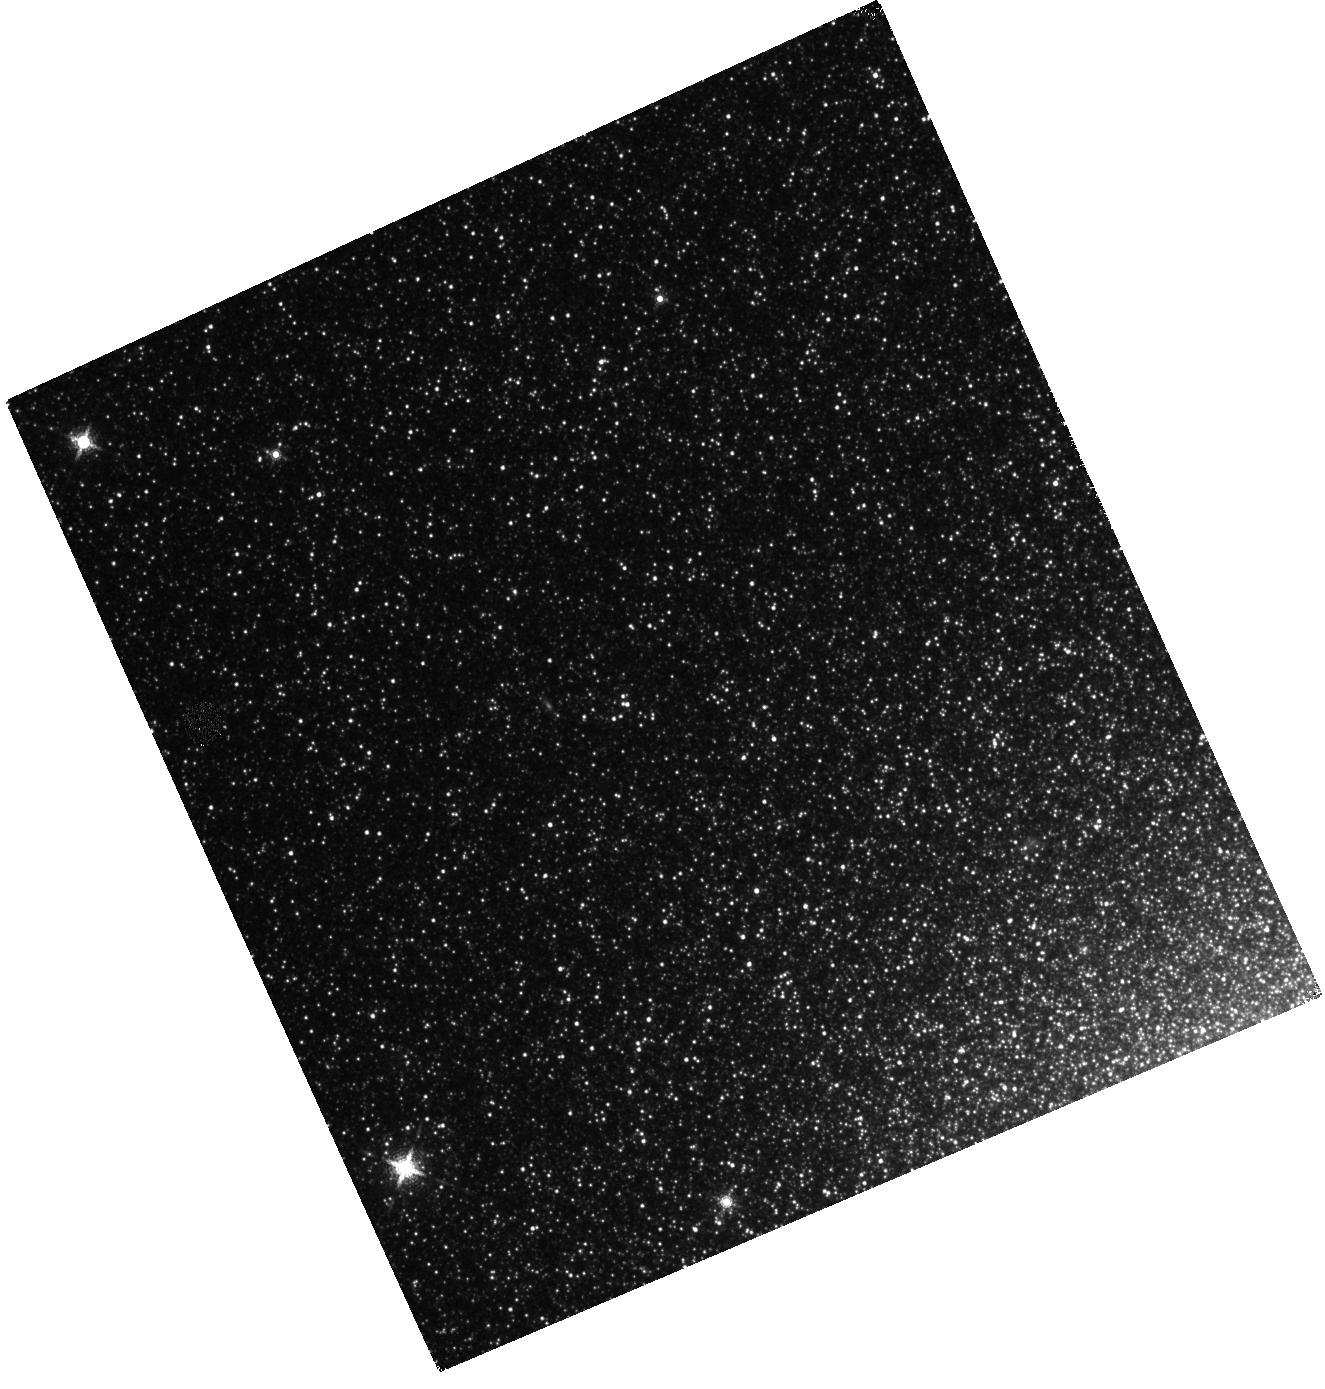
Target: M32-FIELD1
Instrument: WFC3/IR
Filter: F153M
Exposure: 13 min
Observation ID: hst_15952_01_wfc3_ir_f153m_ie3501

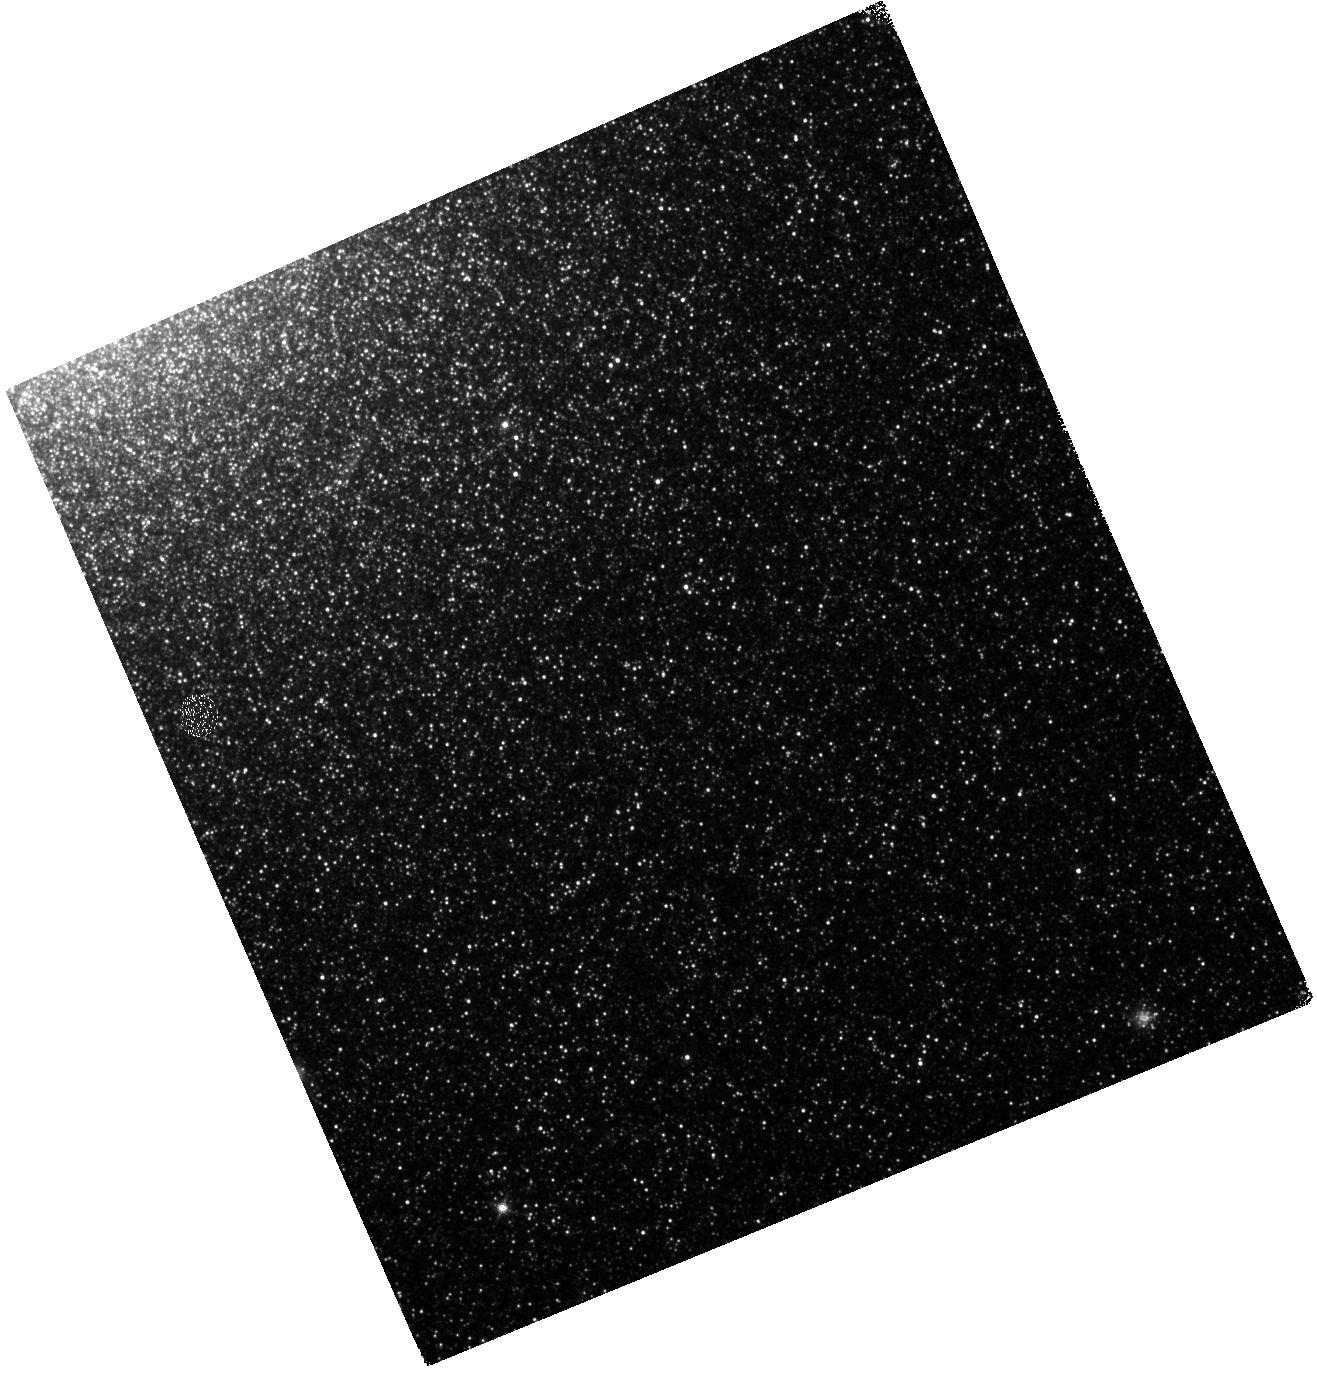
Target: M32-FIELD3
Instrument: WFC3/IR
Filter: F139M
Exposure: 14 min
Observation ID: hst_15952_06_wfc3_ir_f139m_ie3506

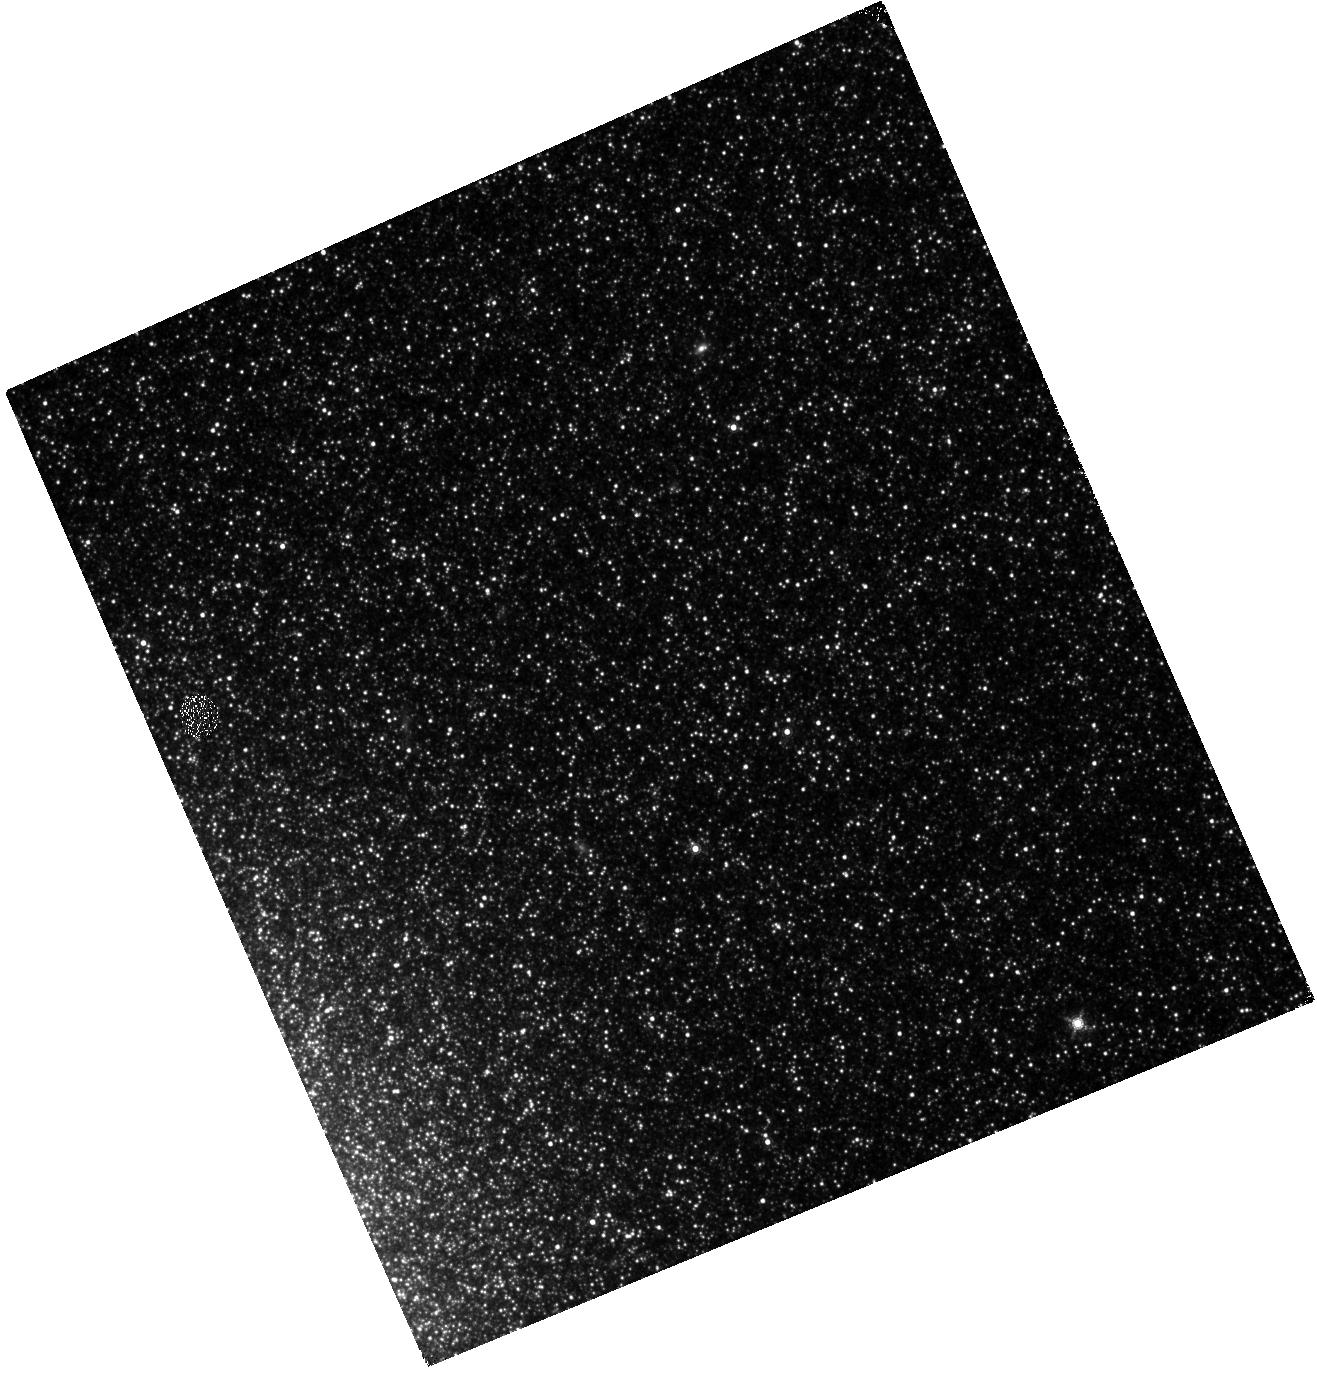
Target: M32-FIELD2
Instrument: WFC3/IR
Filter: F153M
Exposure: 13 min
Observation ID: hst_15952_05_wfc3_ir_f153m_ie3505

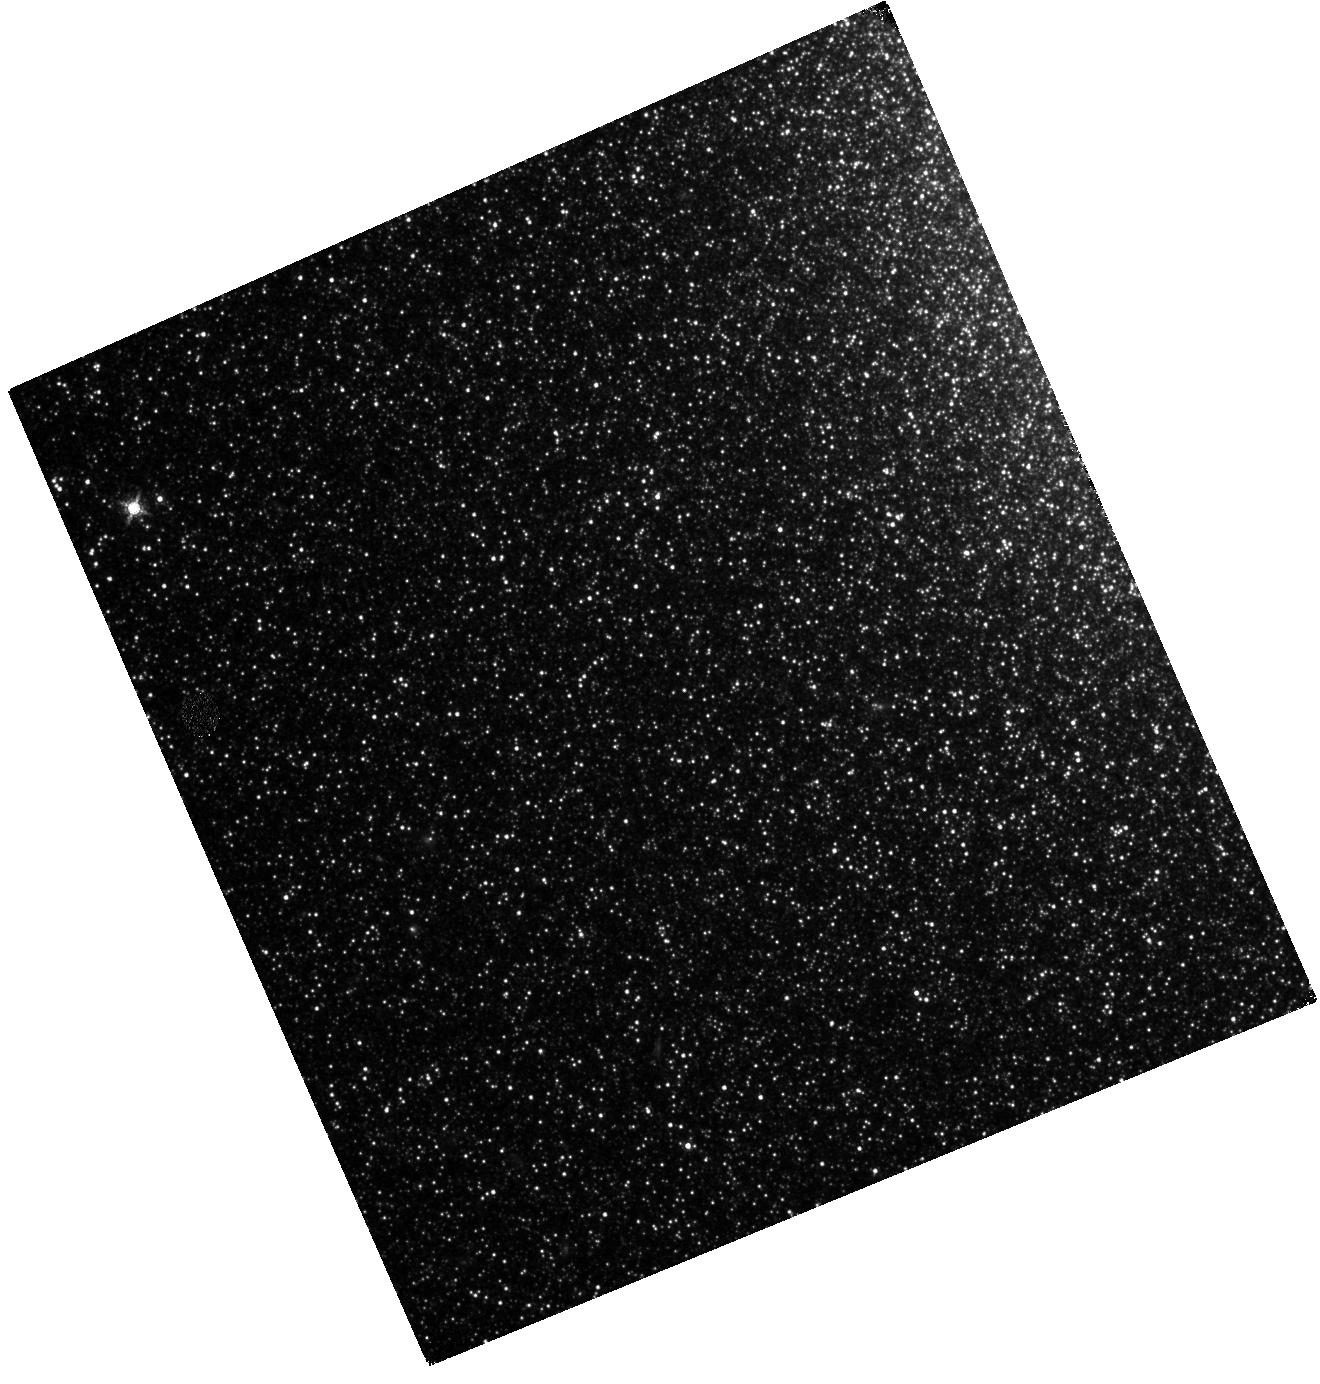
Target: M32-FIELD4
Instrument: WFC3/IR
Filter: F153M
Exposure: 13 min
Observation ID: hst_15952_07_wfc3_ir_f153m_ie3507

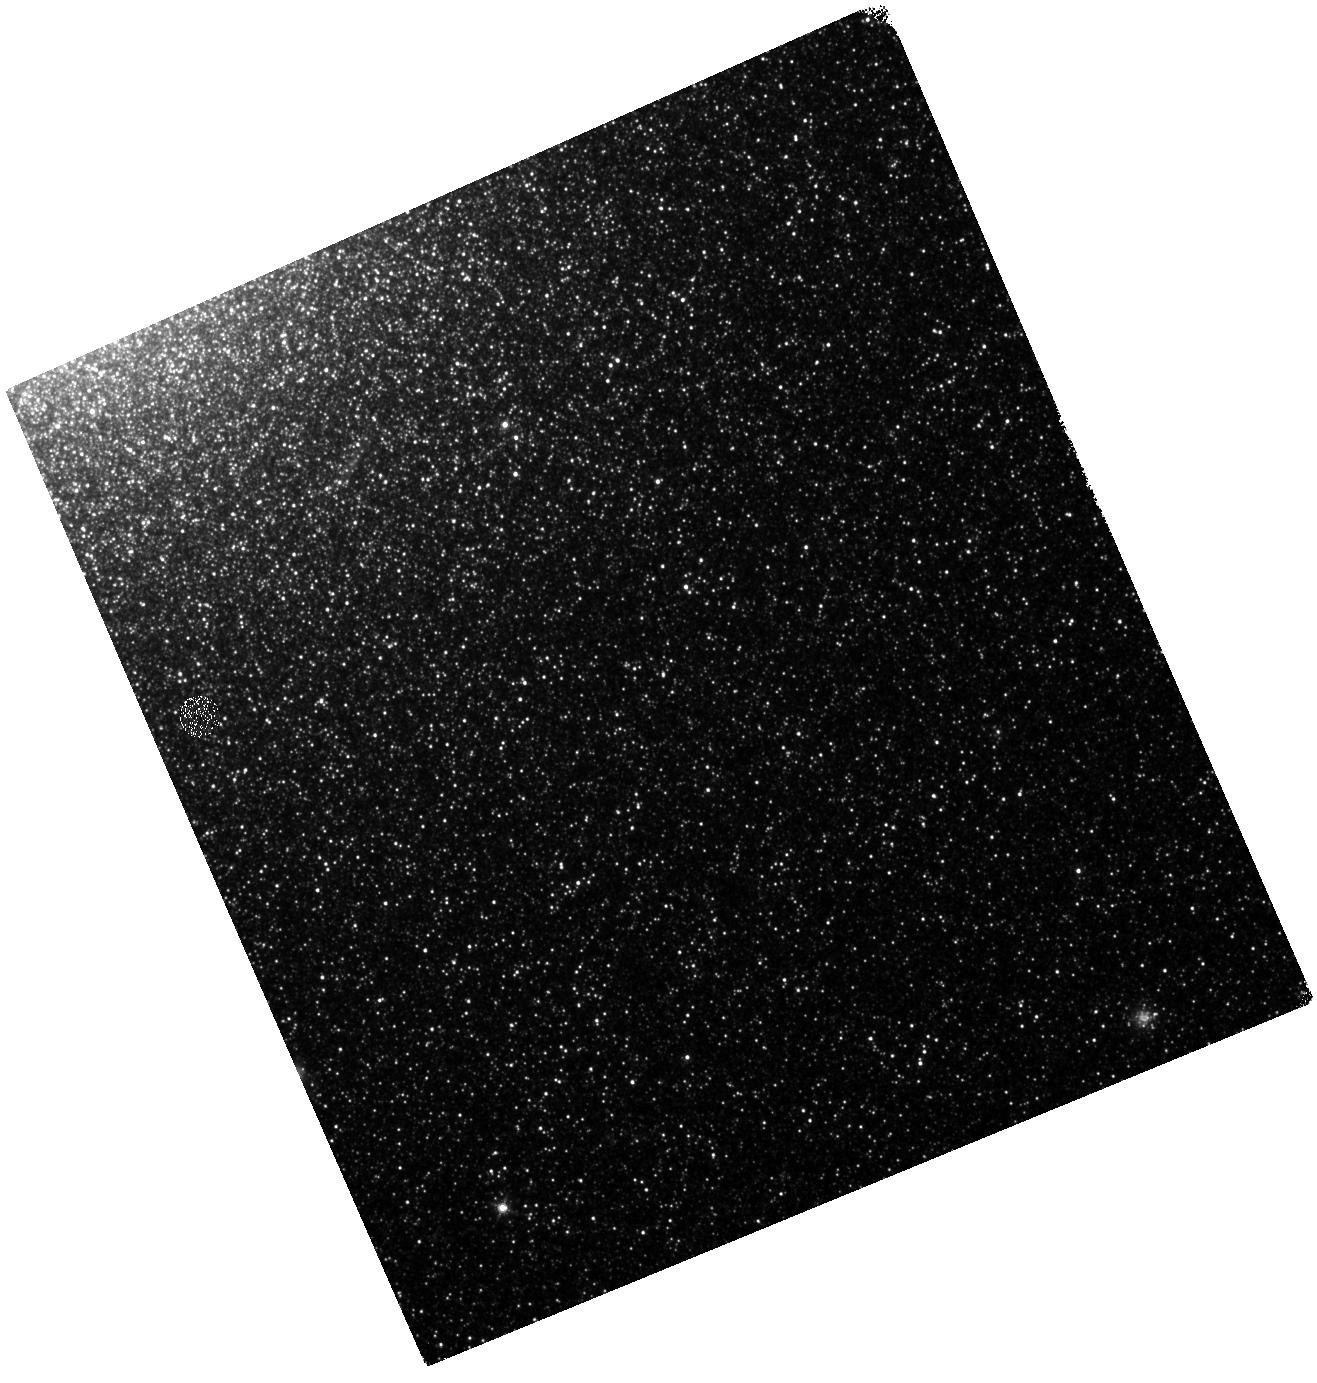
Target: M32-FIELD3
Instrument: WFC3/IR
Filter: F127M
Exposure: 13 min
Observation ID: hst_15952_06_wfc3_ir_f127m_ie3506

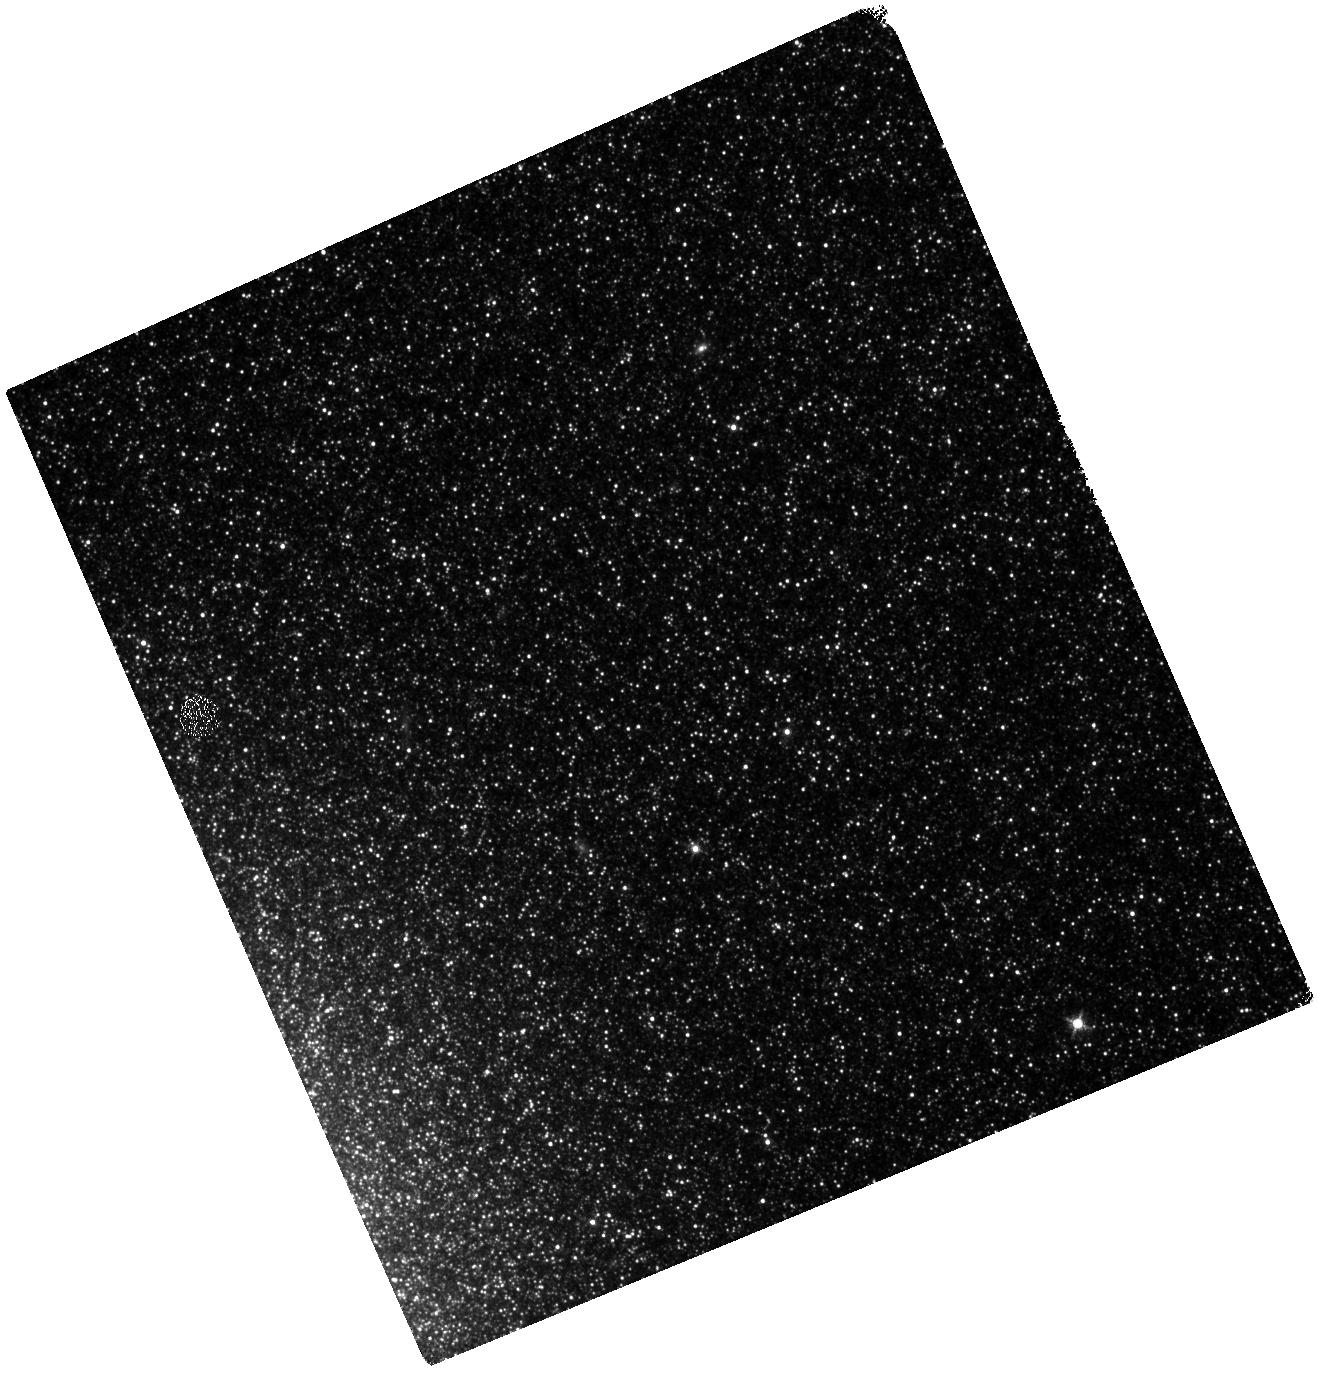
Target: M32-FIELD2
Instrument: WFC3/IR
Filter: F127M
Exposure: 13 min
Observation ID: hst_15952_05_wfc3_ir_f127m_ie3505

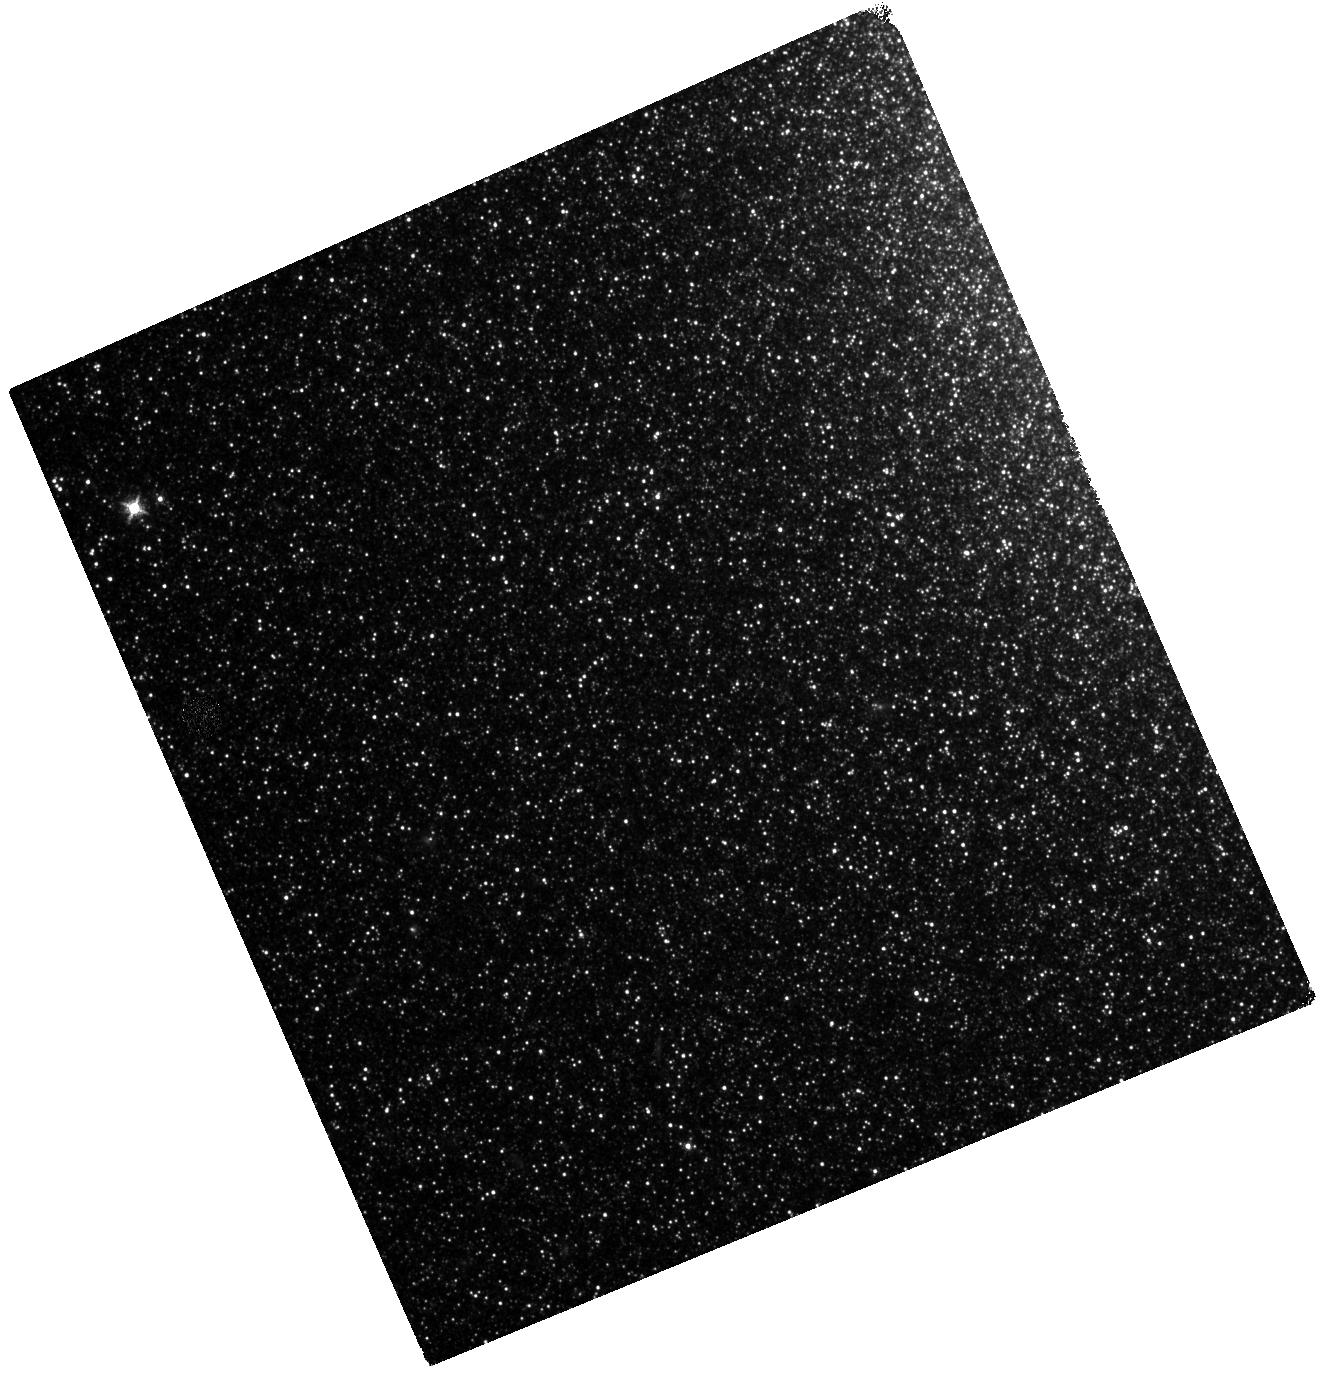
Target: M32-FIELD4
Instrument: WFC3/IR
Filter: F127M
Exposure: 13 min
Observation ID: hst_15952_07_wfc3_ir_f127m_ie3507

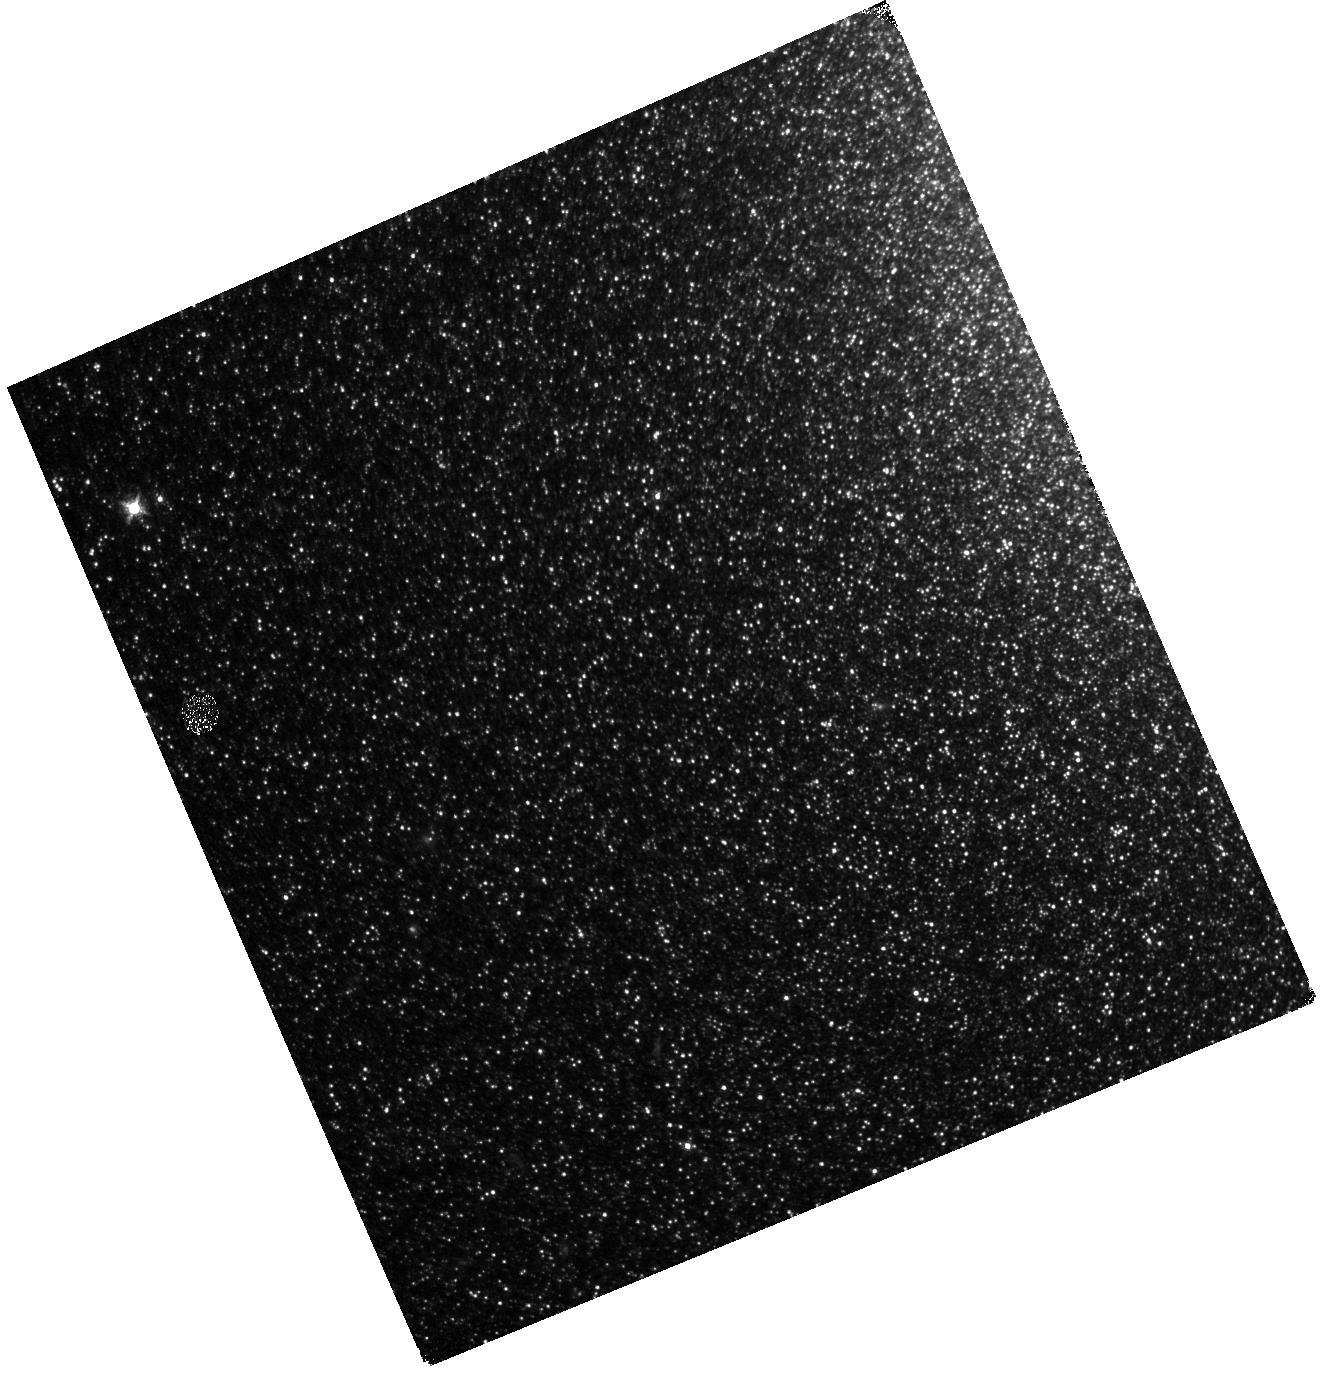
Target: M32-FIELD4
Instrument: WFC3/IR
Filter: F139M
Exposure: 14 min
Observation ID: hst_15952_07_wfc3_ir_f139m_ie3507

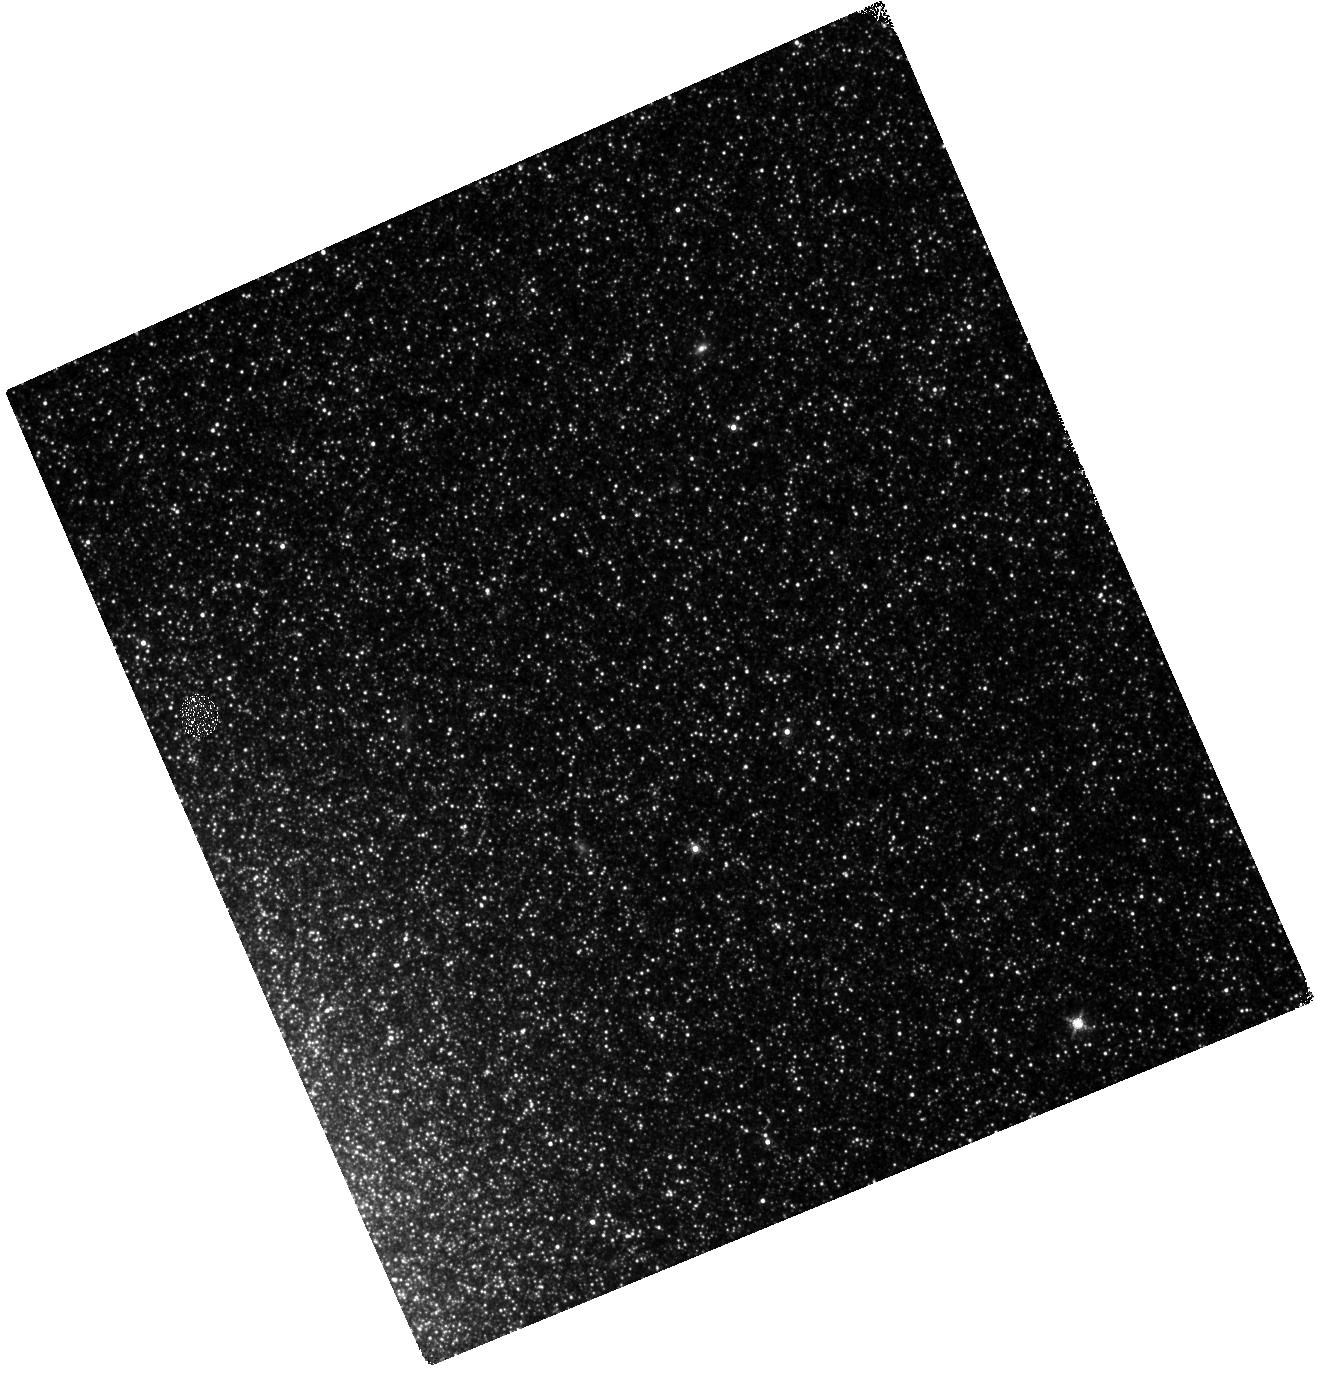
Target: M32-FIELD2
Instrument: WFC3/IR
Filter: F139M
Exposure: 14 min
Observation ID: hst_15952_05_wfc3_ir_f139m_ie3505

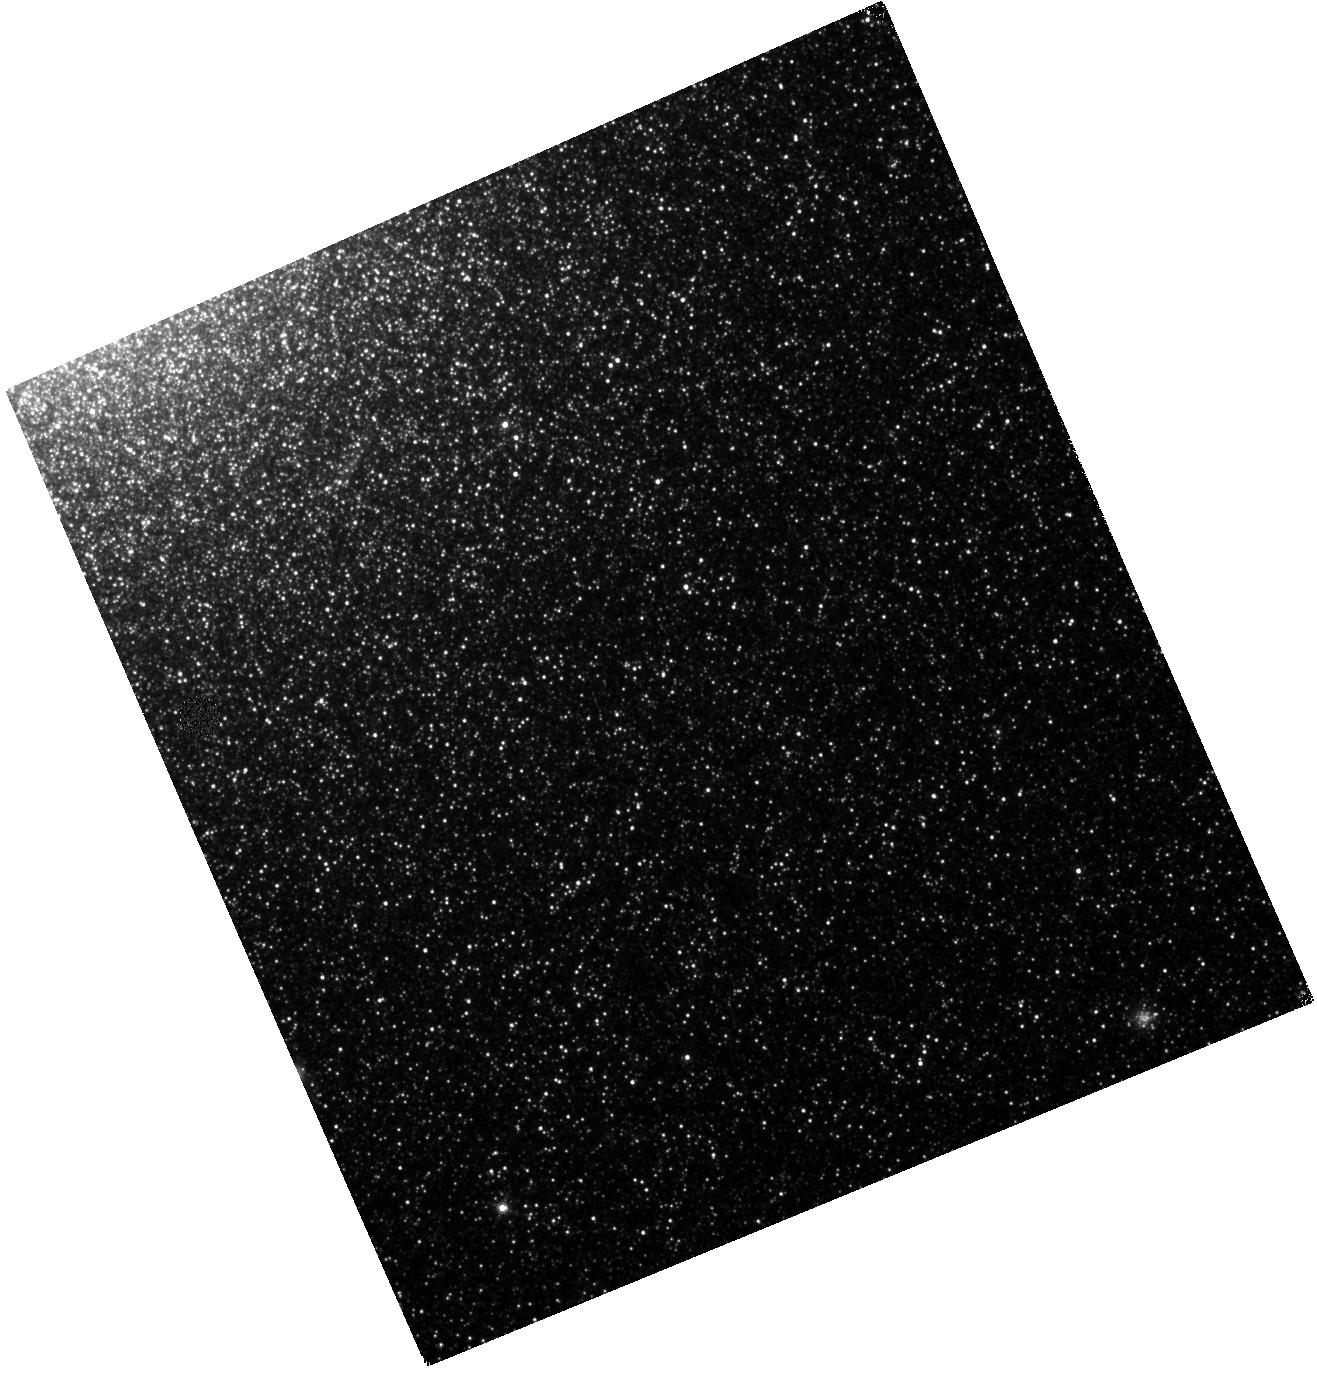
Target: M32-FIELD3
Instrument: WFC3/IR
Filter: F153M
Exposure: 13 min
Observation ID: hst_15952_06_wfc3_ir_f153m_ie3506

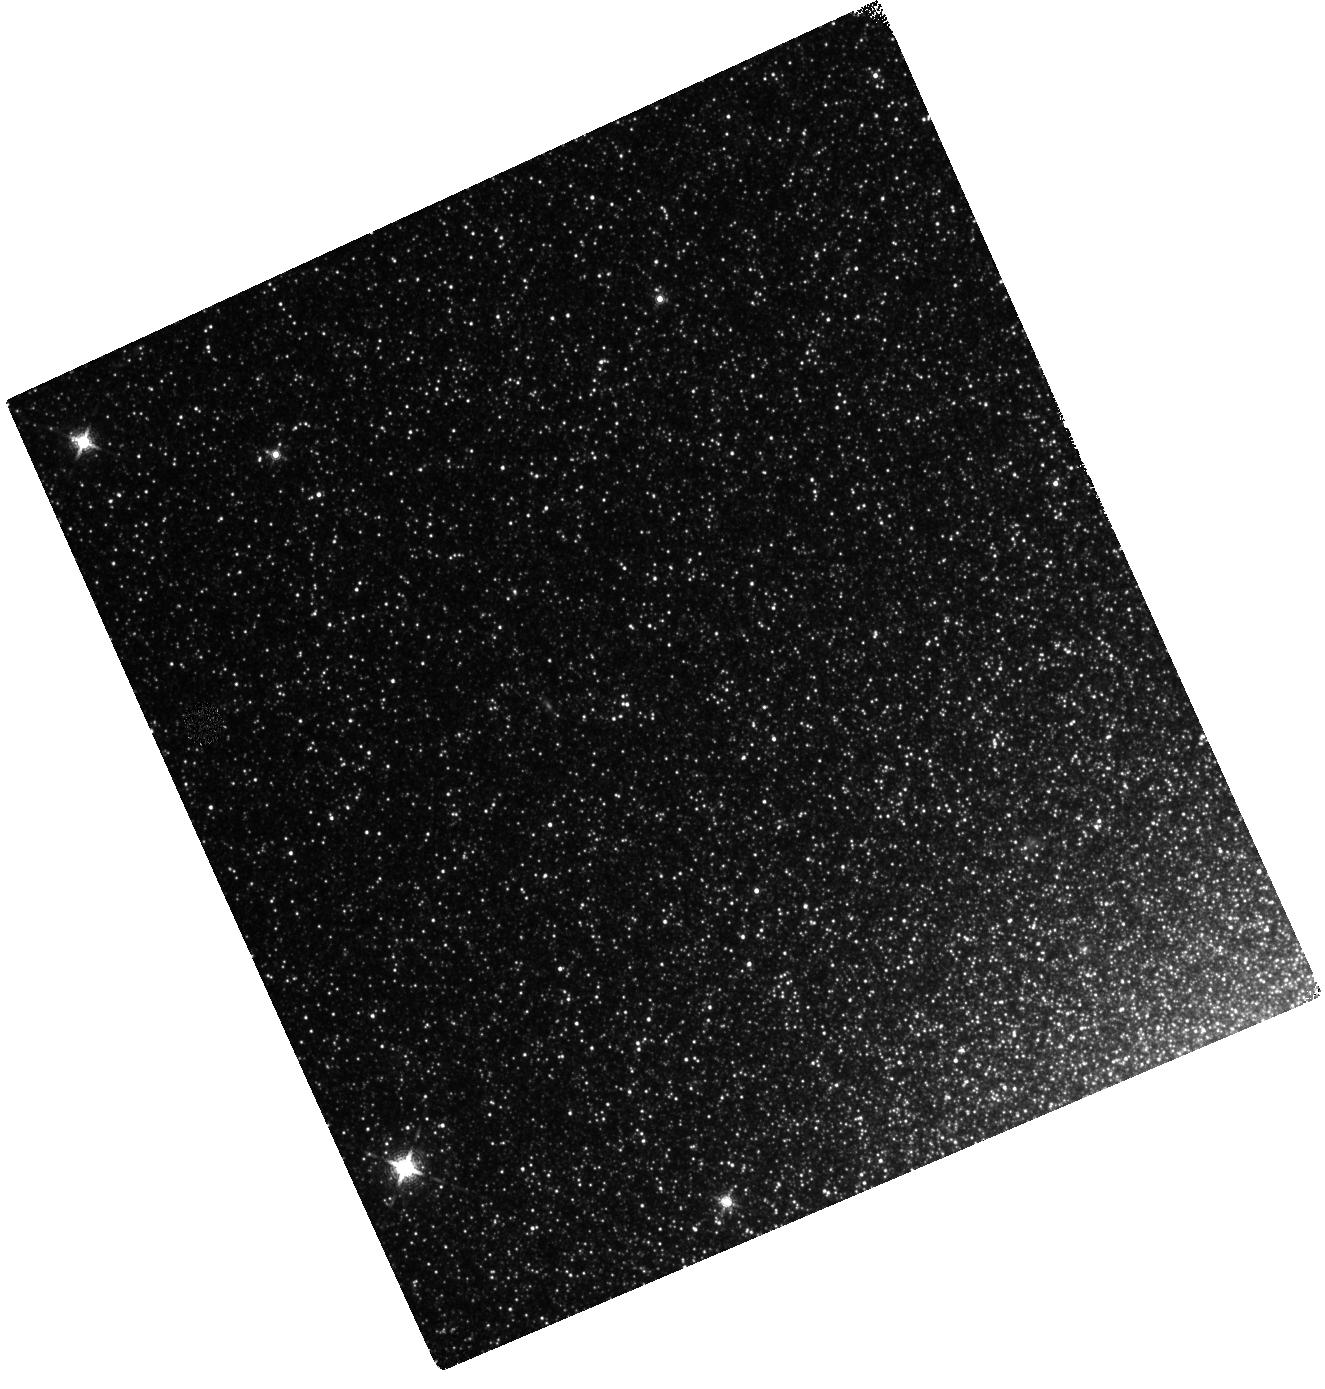
Target: M32-FIELD1
Instrument: WFC3/IR
Filter: F139M
Exposure: 14 min
Observation ID: hst_15952_01_wfc3_ir_f139m_ie3501

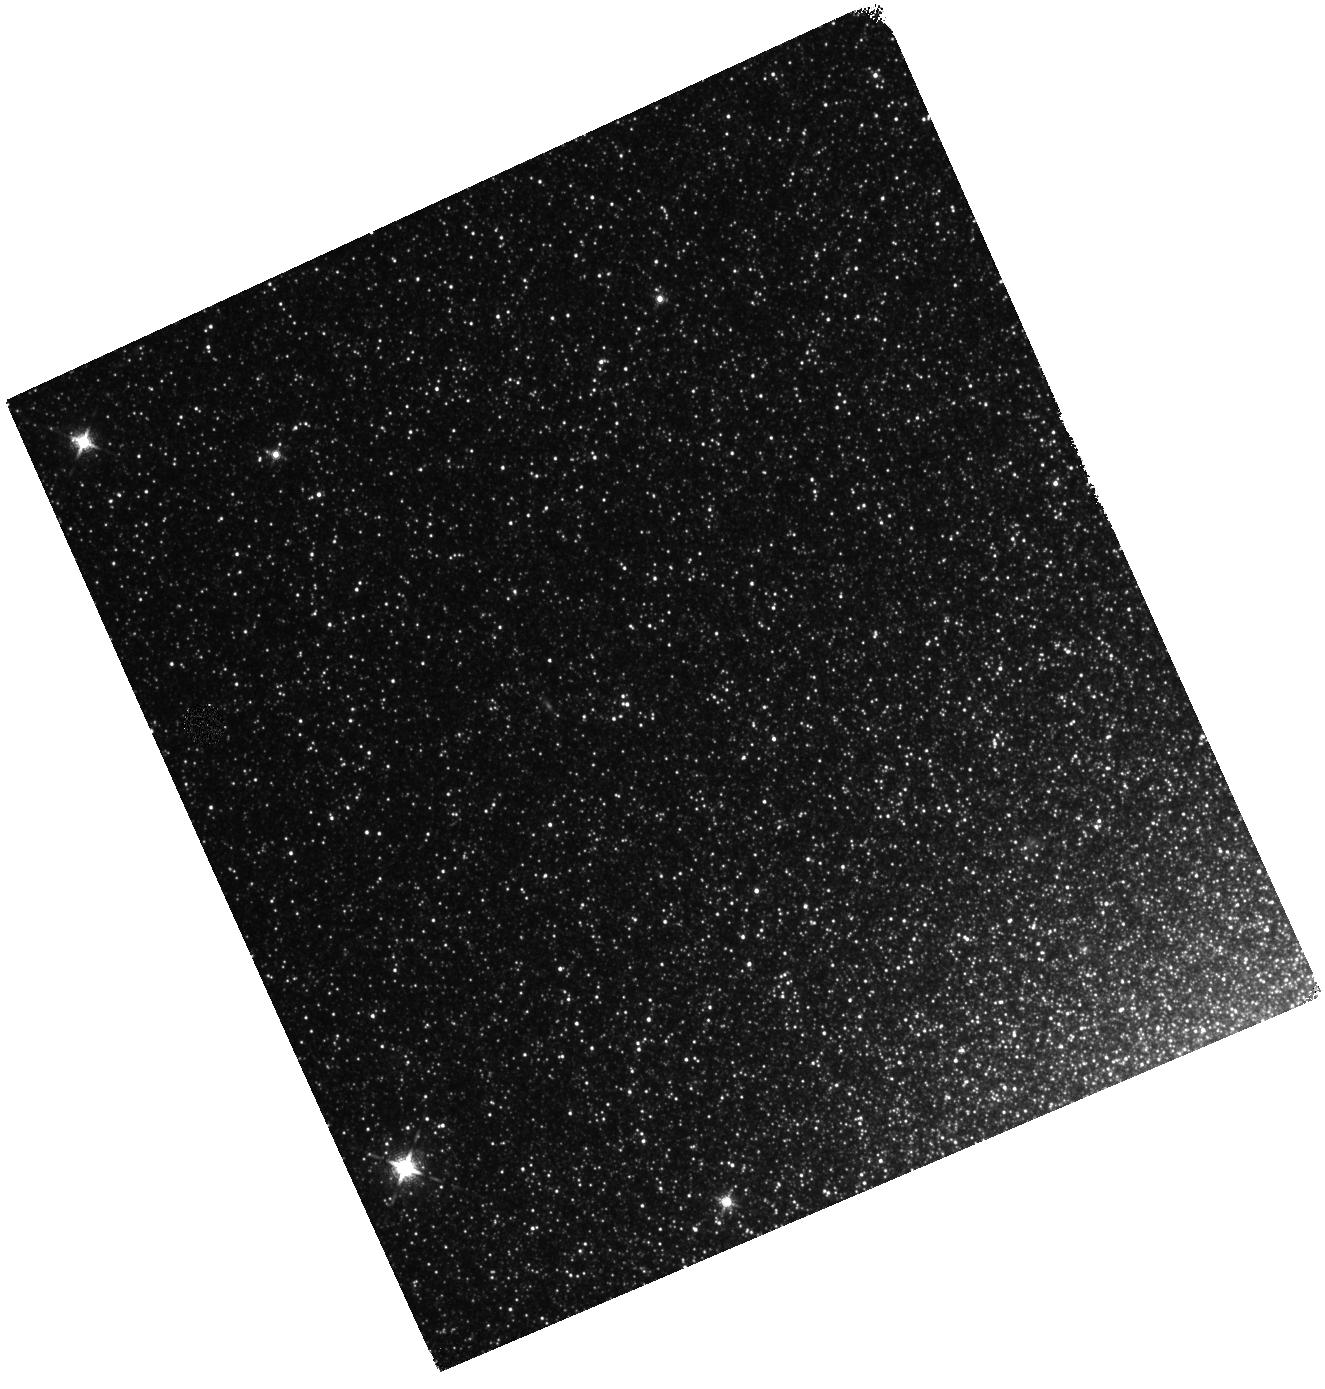
Target: M32-FIELD1
Instrument: WFC3/IR
Filter: F127M
Exposure: 13 min
Observation ID: hst_15952_01_wfc3_ir_f127m_ie3501

A first measurement of the global AGB dust production in a metal-rich galaxy (PI: Jones, Olivia)

Asymptotic Giant Branch (AGB) stars are significant contributors to the enrichment of the interstellar medium. Their total dust contribution relative to supernovae, and how it changes with metallicity, is less certain. This uncertainty is largely due to the poorly determined dust-production rates. Using Spitzer, we identified 110 extreme AGB stars and >1500 candidate evolved stars within the Local Group dwarf elliptical galaxy M32. As M32 is an elliptical, metal-rich system, it provides a test environment similar to massive galaxies at high redshift. The unique medium-band filter set for HST WFC3/IR will identify and isolate the evolved stars in M32, and thereby overcome resolution limitations to constrain their spectral energy distributions. The HST medium-band filters are integral to distinguishing oxygen- from carbon-rich AGB stars, providing key constraints to the derived stellar parameters and decreasing the uncertainty in the dust production by an order of magnitude. With only 4 fields, we will confirm and characterise the majority of our AGB candidates, thereby calculating the global dust budget of our closest metal-rich elliptical galaxy. Comparison to complementary studies in metal-poor galaxies will provide a critical test of how metallicity influences evolved star dust production. These AGB stars are prime targets for follow-up spectroscopy with JWST to determine elemental abundances and the mineralogy of the ejected mass; the HST observations will provide the high-precision astrometry required for JWST.